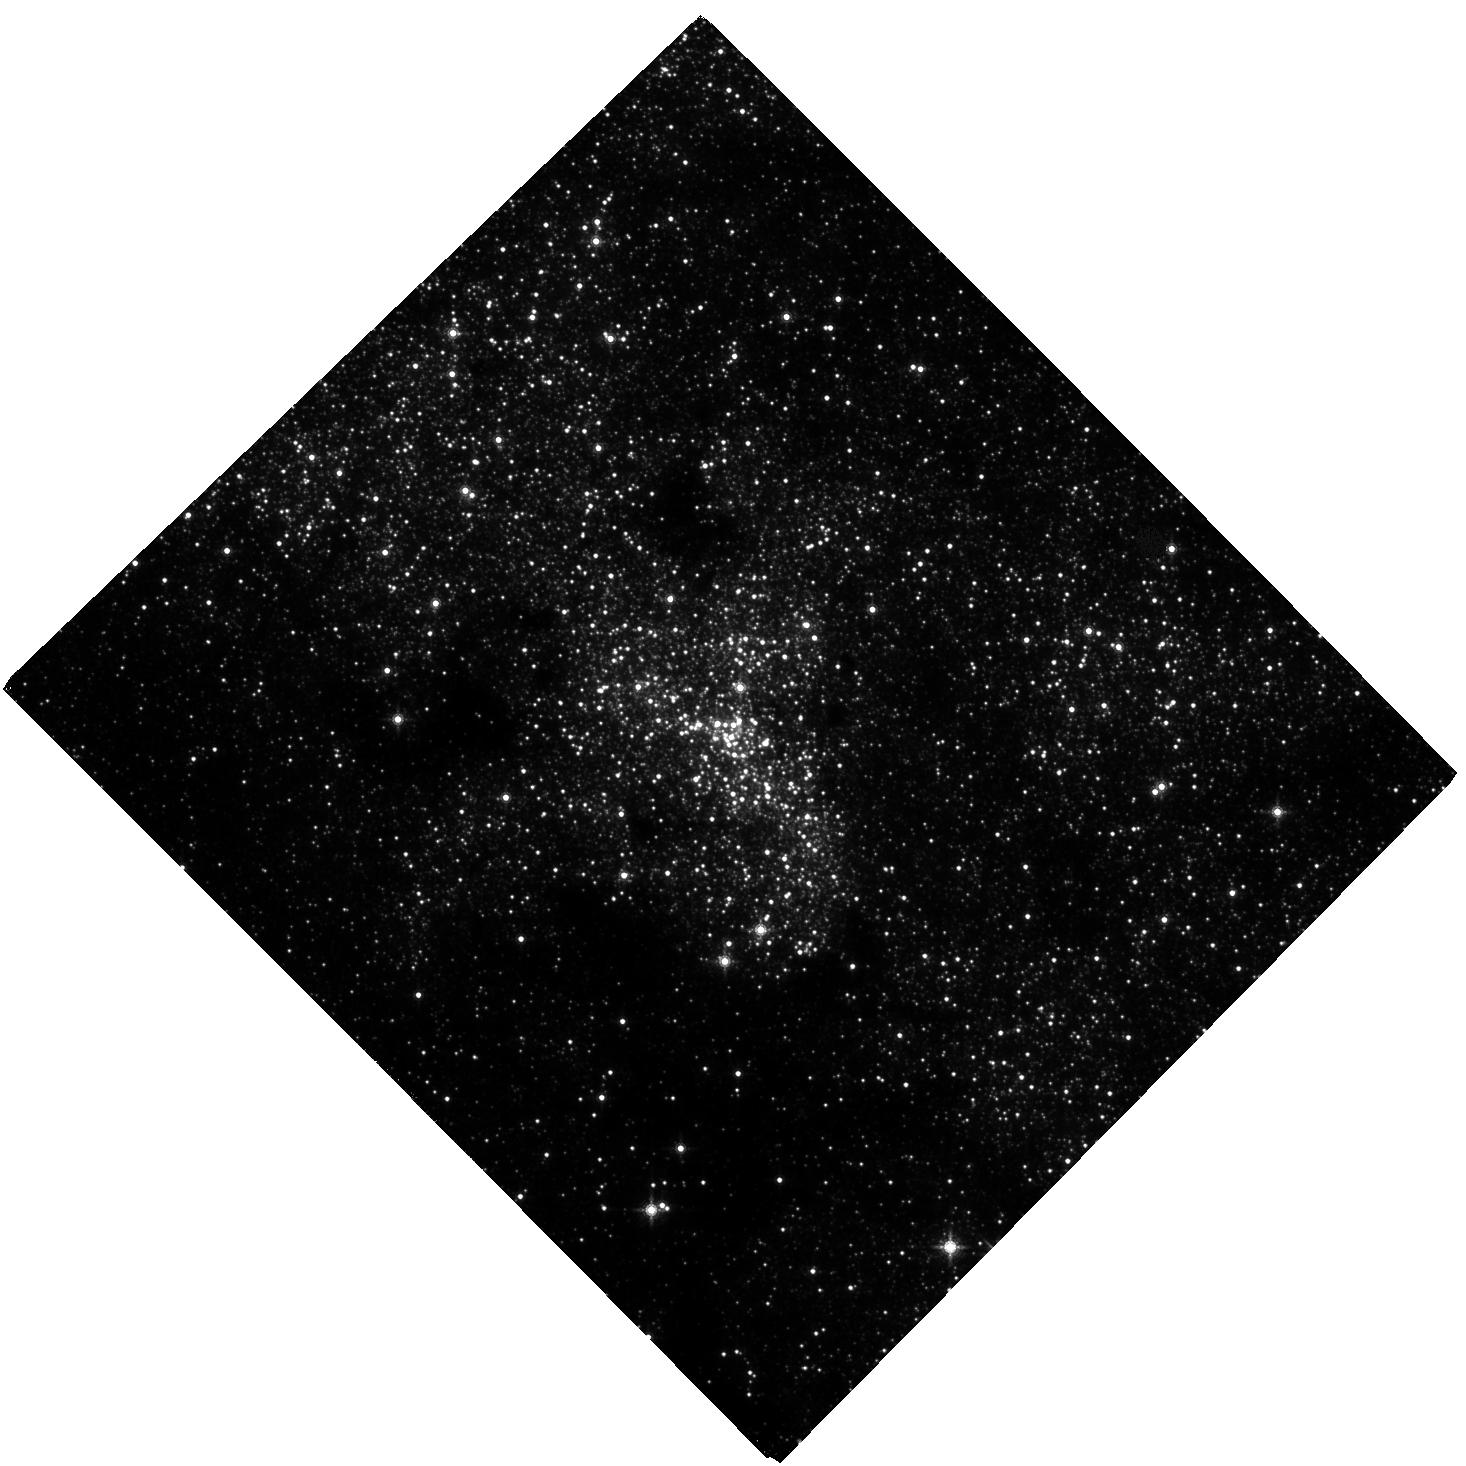
Target: NAME-SGR-A. Instrument: WFC3/IR. Filter: F153M. Exposure: 1.7 h. Observation ID: hst_17409_01_wfc3_ir_f153m_if9n01

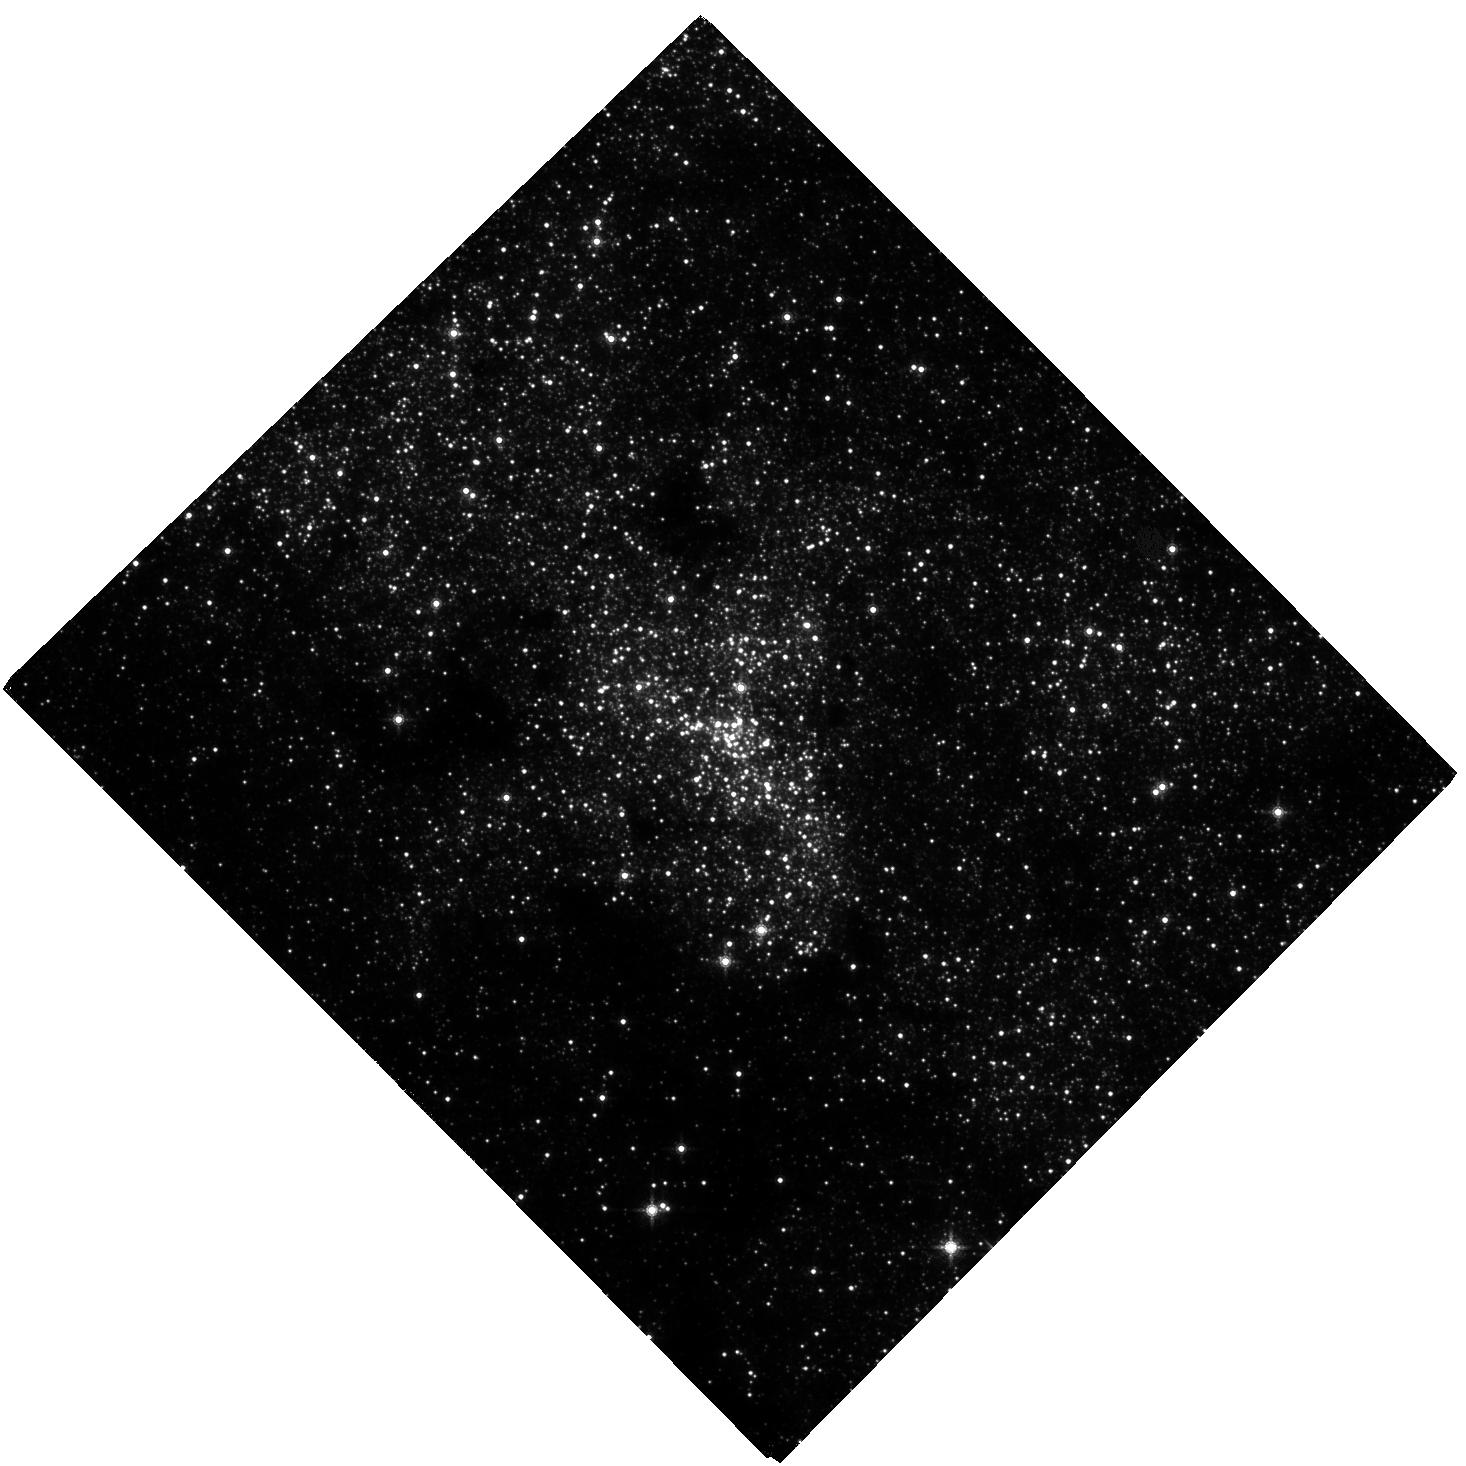
Target: NAME-SGR-A. Instrument: WFC3/IR. Filter: F153M. Exposure: 1.7 h. Observation ID: hst_17409_02_wfc3_ir_f153m_if9n02

Advancing a decades long experiment at the Galactic center (PI: Do, Tuan)

Observations of the orbits of stars around the supermassive black hole at the center of our Galaxy have brought us new and exciting insights into the physics and astrophysics of supermassive black holes. These observations have not only provided the best evidence so far for the existence of supermassive black holes, but they have also advanced our understanding of star formation and stellar dynamics in this region. With a time baseline of over 25 years, we can perform ever more powerful experiments, the latest of which are measurements of the effect of General Relativity on the orbit of the star S0-2/S2. As astrometry becomes more precise, the discovery of our Galaxy's dark cusp of compact objects is now within reach. However, there is a fundamental limitation: the stability of the reference frame. We propose to observe the Galactic center with WFC3-IR in the next three cycles, which when combined with Gaia data will create the most accurate reference frame to date. These measurements from 2022-2024 will (1) enable the detection of a dark cusp around the black hole (2) take advantage of the unique overlap in observations between HST, Gaia (ending in 2024), JWST (beginning in 2022), and the ground to cross-calibrate instrumental systematic uncertainties to build on the legacy of astrometry with HST; (3) use HST observations to double our yearly time baseline for monitoring the near-infrared activity of Sgr A* to determine the physical origins of its recent unprecedented increase in activity.